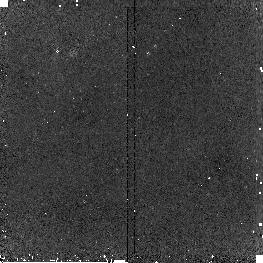
Target: SBS-0335-052SH5
Instrument: NICMOS/NIC2
Filter: F187N
Exposure: 20 min
Observation ID: n9qq07040

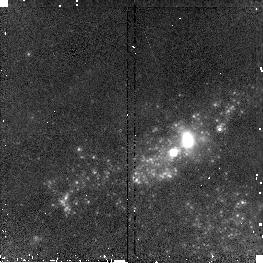
Target: IIZW40
Instrument: NICMOS/NIC2
Filter: F160W
Exposure: 2 min
Observation ID: n9qq03030

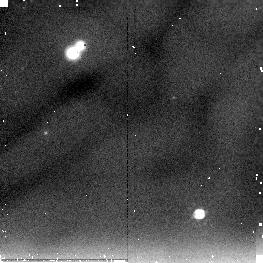
Target: HE2-10SH
Instrument: NICMOS/NIC2
Filter: F205W
Exposure: 8 min
Observation ID: n9qq01060

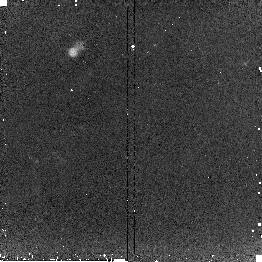
Target: HARO2SH2
Instrument: NICMOS/NIC2
Filter: F187W
Exposure: 13 min
Observation ID: n9qq04080

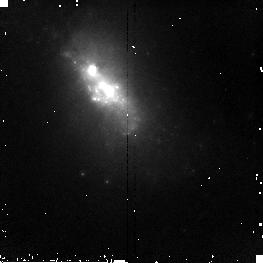
Target: HARO2
Instrument: NICMOS/NIC2
Filter: F160W
Exposure: 5 min
Observation ID: n9qq04010

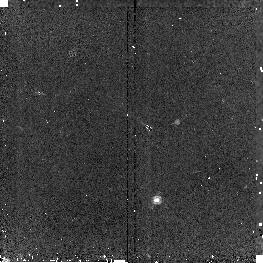
Target: HE2-10
Instrument: NICMOS/NIC2
Filter: F190N
Exposure: 16 min
Observation ID: n9qq01020

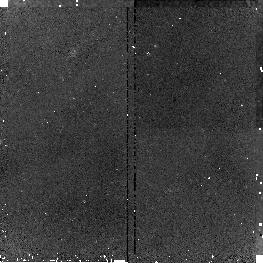
Target: SBS-0335-052SH1
Instrument: NICMOS/NIC2
Filter: F187N
Exposure: 20 min
Observation ID: n9qq05030

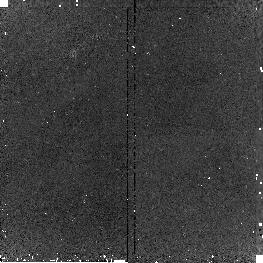
Target: SBS-0335-052SH3
Instrument: NICMOS/NIC2
Filter: F190N
Exposure: 19 min
Observation ID: n9qq05070

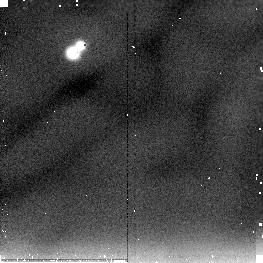
Target: HARO3SH1
Instrument: NICMOS/NIC2
Filter: F205W
Exposure: 7 min
Observation ID: n9qq02080

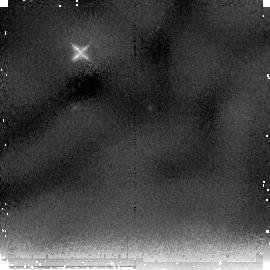
Target: SBS-0335-052SH7
Instrument: NICMOS/NIC2
Filter: F205W
Exposure: 36 min
Observation ID: n9qq06020

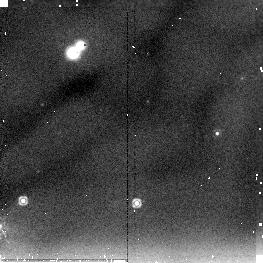
Target: IIZW40SH1
Instrument: NICMOS/NIC2
Filter: F205W
Exposure: 7 min
Observation ID: n9qq030e0

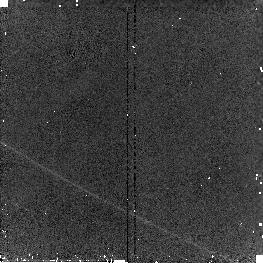
Target: HARO3
Instrument: NICMOS/NIC2
Filter: F160W
Exposure: 2 min
Observation ID: n9qq020a0

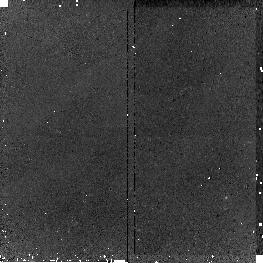
Target: IIZW40SH3
Instrument: NICMOS/NIC2
Filter: F187N
Exposure: 18 min
Observation ID: n9qq03070

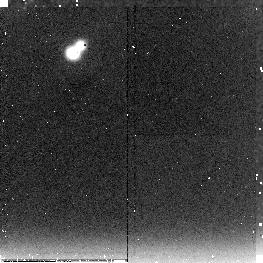
Target: HARO2
Instrument: NICMOS/NIC2
Filter: F222M
Exposure: 21 min
Observation ID: n9qq04020

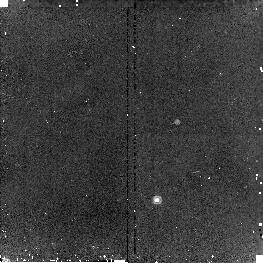
Target: HE2-10
Instrument: NICMOS/NIC2
Filter: F187N
Exposure: 15 min
Observation ID: n9qq01010

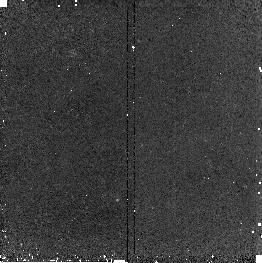
Target: IIZW40
Instrument: NICMOS/NIC2
Filter: F190N
Exposure: 18 min
Observation ID: n9qq03020

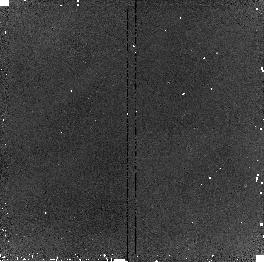
Target: HARO3SH1
Instrument: NICMOS/NIC2
Filter: F187N
Exposure: 20 min
Observation ID: n9qq02030

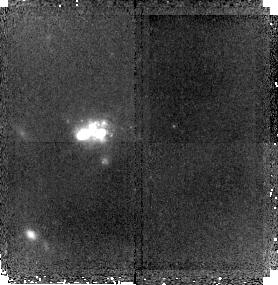
Target: SBS-0335-052SH7
Instrument: NICMOS/NIC2
Filter: F160W
Exposure: 41 min
Observation ID: n9qq06030

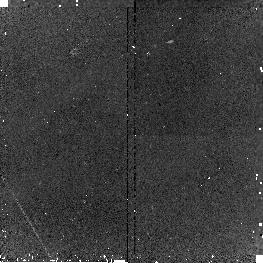
Target: SBS-0335-052SH7
Instrument: NICMOS/NIC2
Filter: F190N
Exposure: 19 min
Observation ID: n9qq07070

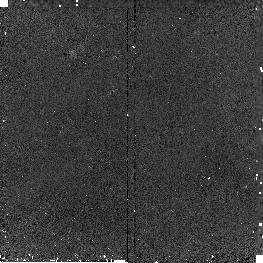
Target: HARO3SH1
Instrument: NICMOS/NIC2
Filter: F190N
Exposure: 20 min
Observation ID: n9qq02040

Probing the Birth of Super Star Clusters with NICMOS (PI: Johnson, Kelsey E.)

The formation of ``super star clusters" represents an extreme mode of star formation in the local universe. Star clusters with radii < 5pc and masses exceeding 10^4 solar masses are now known to be common in starbursts. These clusters are amazingly densely packed with massive stars, and can have a violent impact on their host galaxies and the surrounding IGM. The effects of massive star clusters perhaps were even more important in the earlier universe, when galaxy mergers and starbursts were common, and the formation of massive globular clusters was ubiquitous. However, our knowledge of the formation and early evolution of such massive clusters remains poorly understood, and observations have only begun to probe these stages. The near-IR fluxes and colors of natal clusters change dramatically in their early stages of evolution, providing important diagnostics. We will use NICMOS to explore the early evolution of massive star clusters through observations of a sample of nearby starburst galaxies containing the recently discovered ultra-young massive star clusters. First identified as compact optically-thick free-free radio sources, these natal clusters are still embedded in their birth material and obscured at optical wavelengths. Sensitive, high-resolution observations in the near-IR are critical for investigating the properties of these clusters as they evolve from being completely obscured by their natal clouds to fully emerged and optically visible. NICMOS F160W, F205W, F187N, and F190N (roughly H, K, and Pa-alpha) images will allow us to determine their ages, extinctions, ionizing fluxes, embedded stellar masses, and the morphological relationship between radio, mid-IR, and optically visible clusters. These results will ultimately provide insight into the earliest stages of super star cluster evolution and the properties of massive star formation throughout the universe.